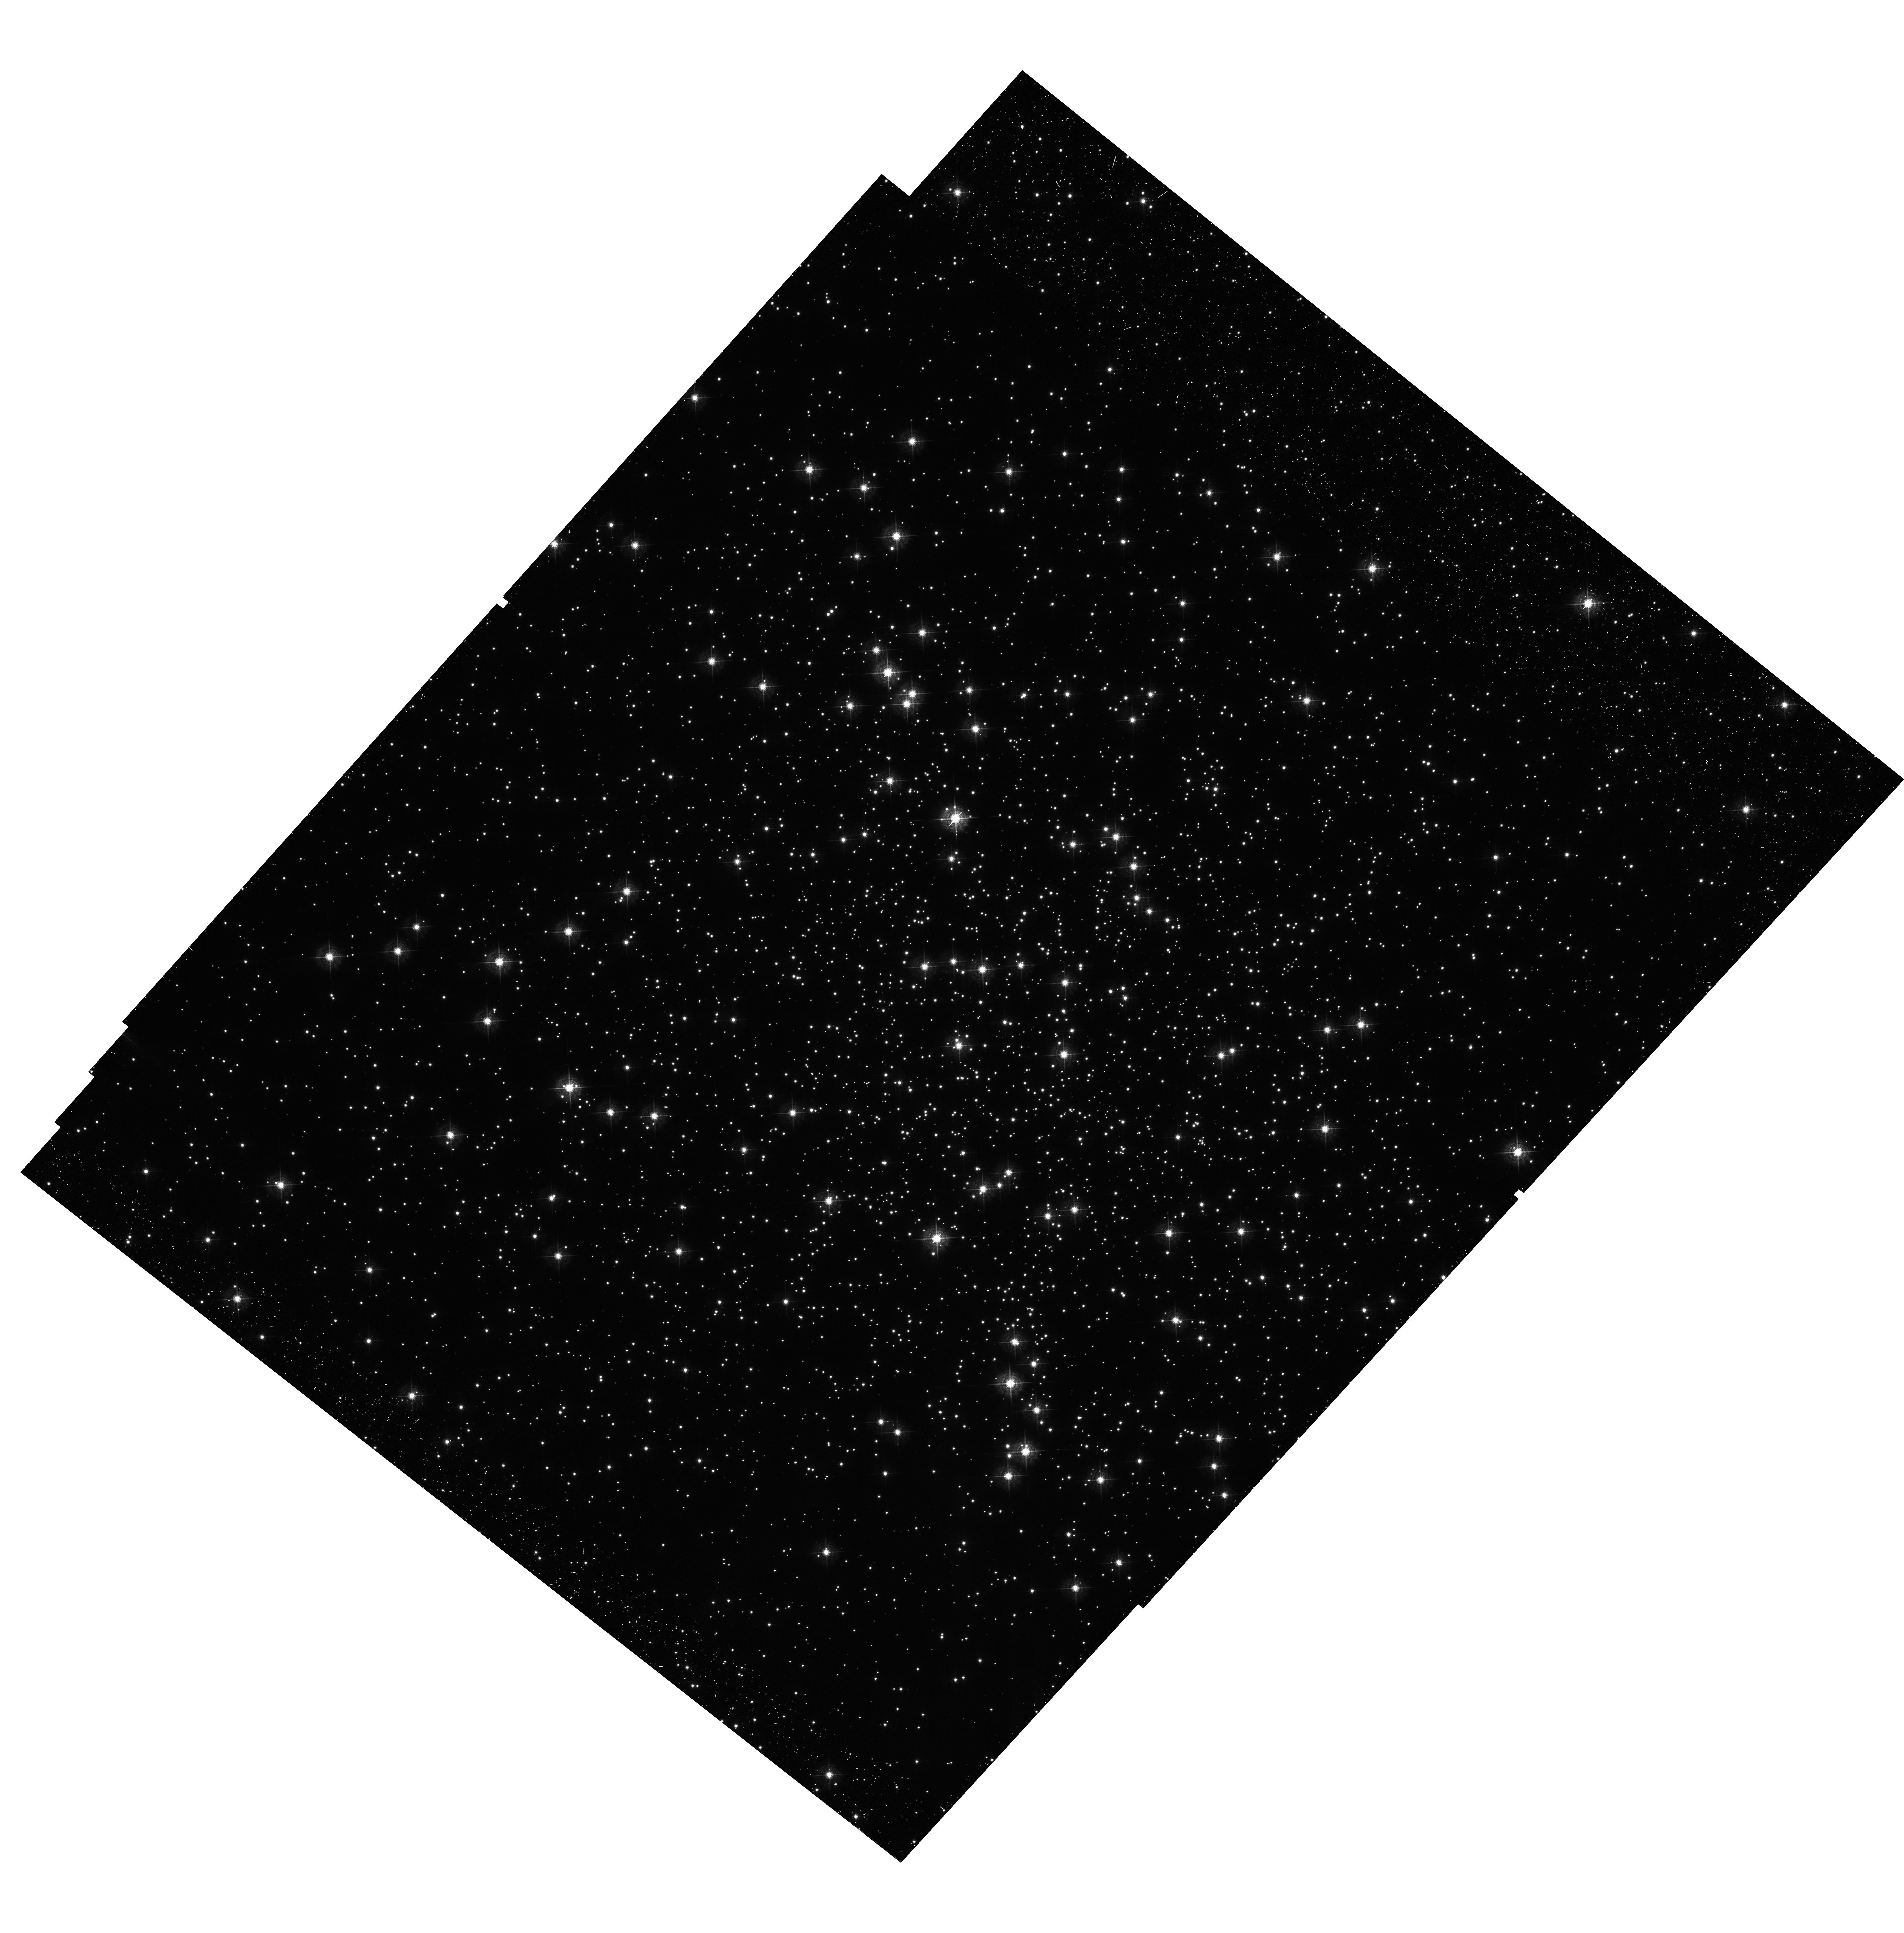
Target: M-4. Instrument: WFC3/UVIS. Filter: F467M. Exposure: 33 min. Observation ID: hst_12911_03_wfc3_uvis_f467m_ic0503

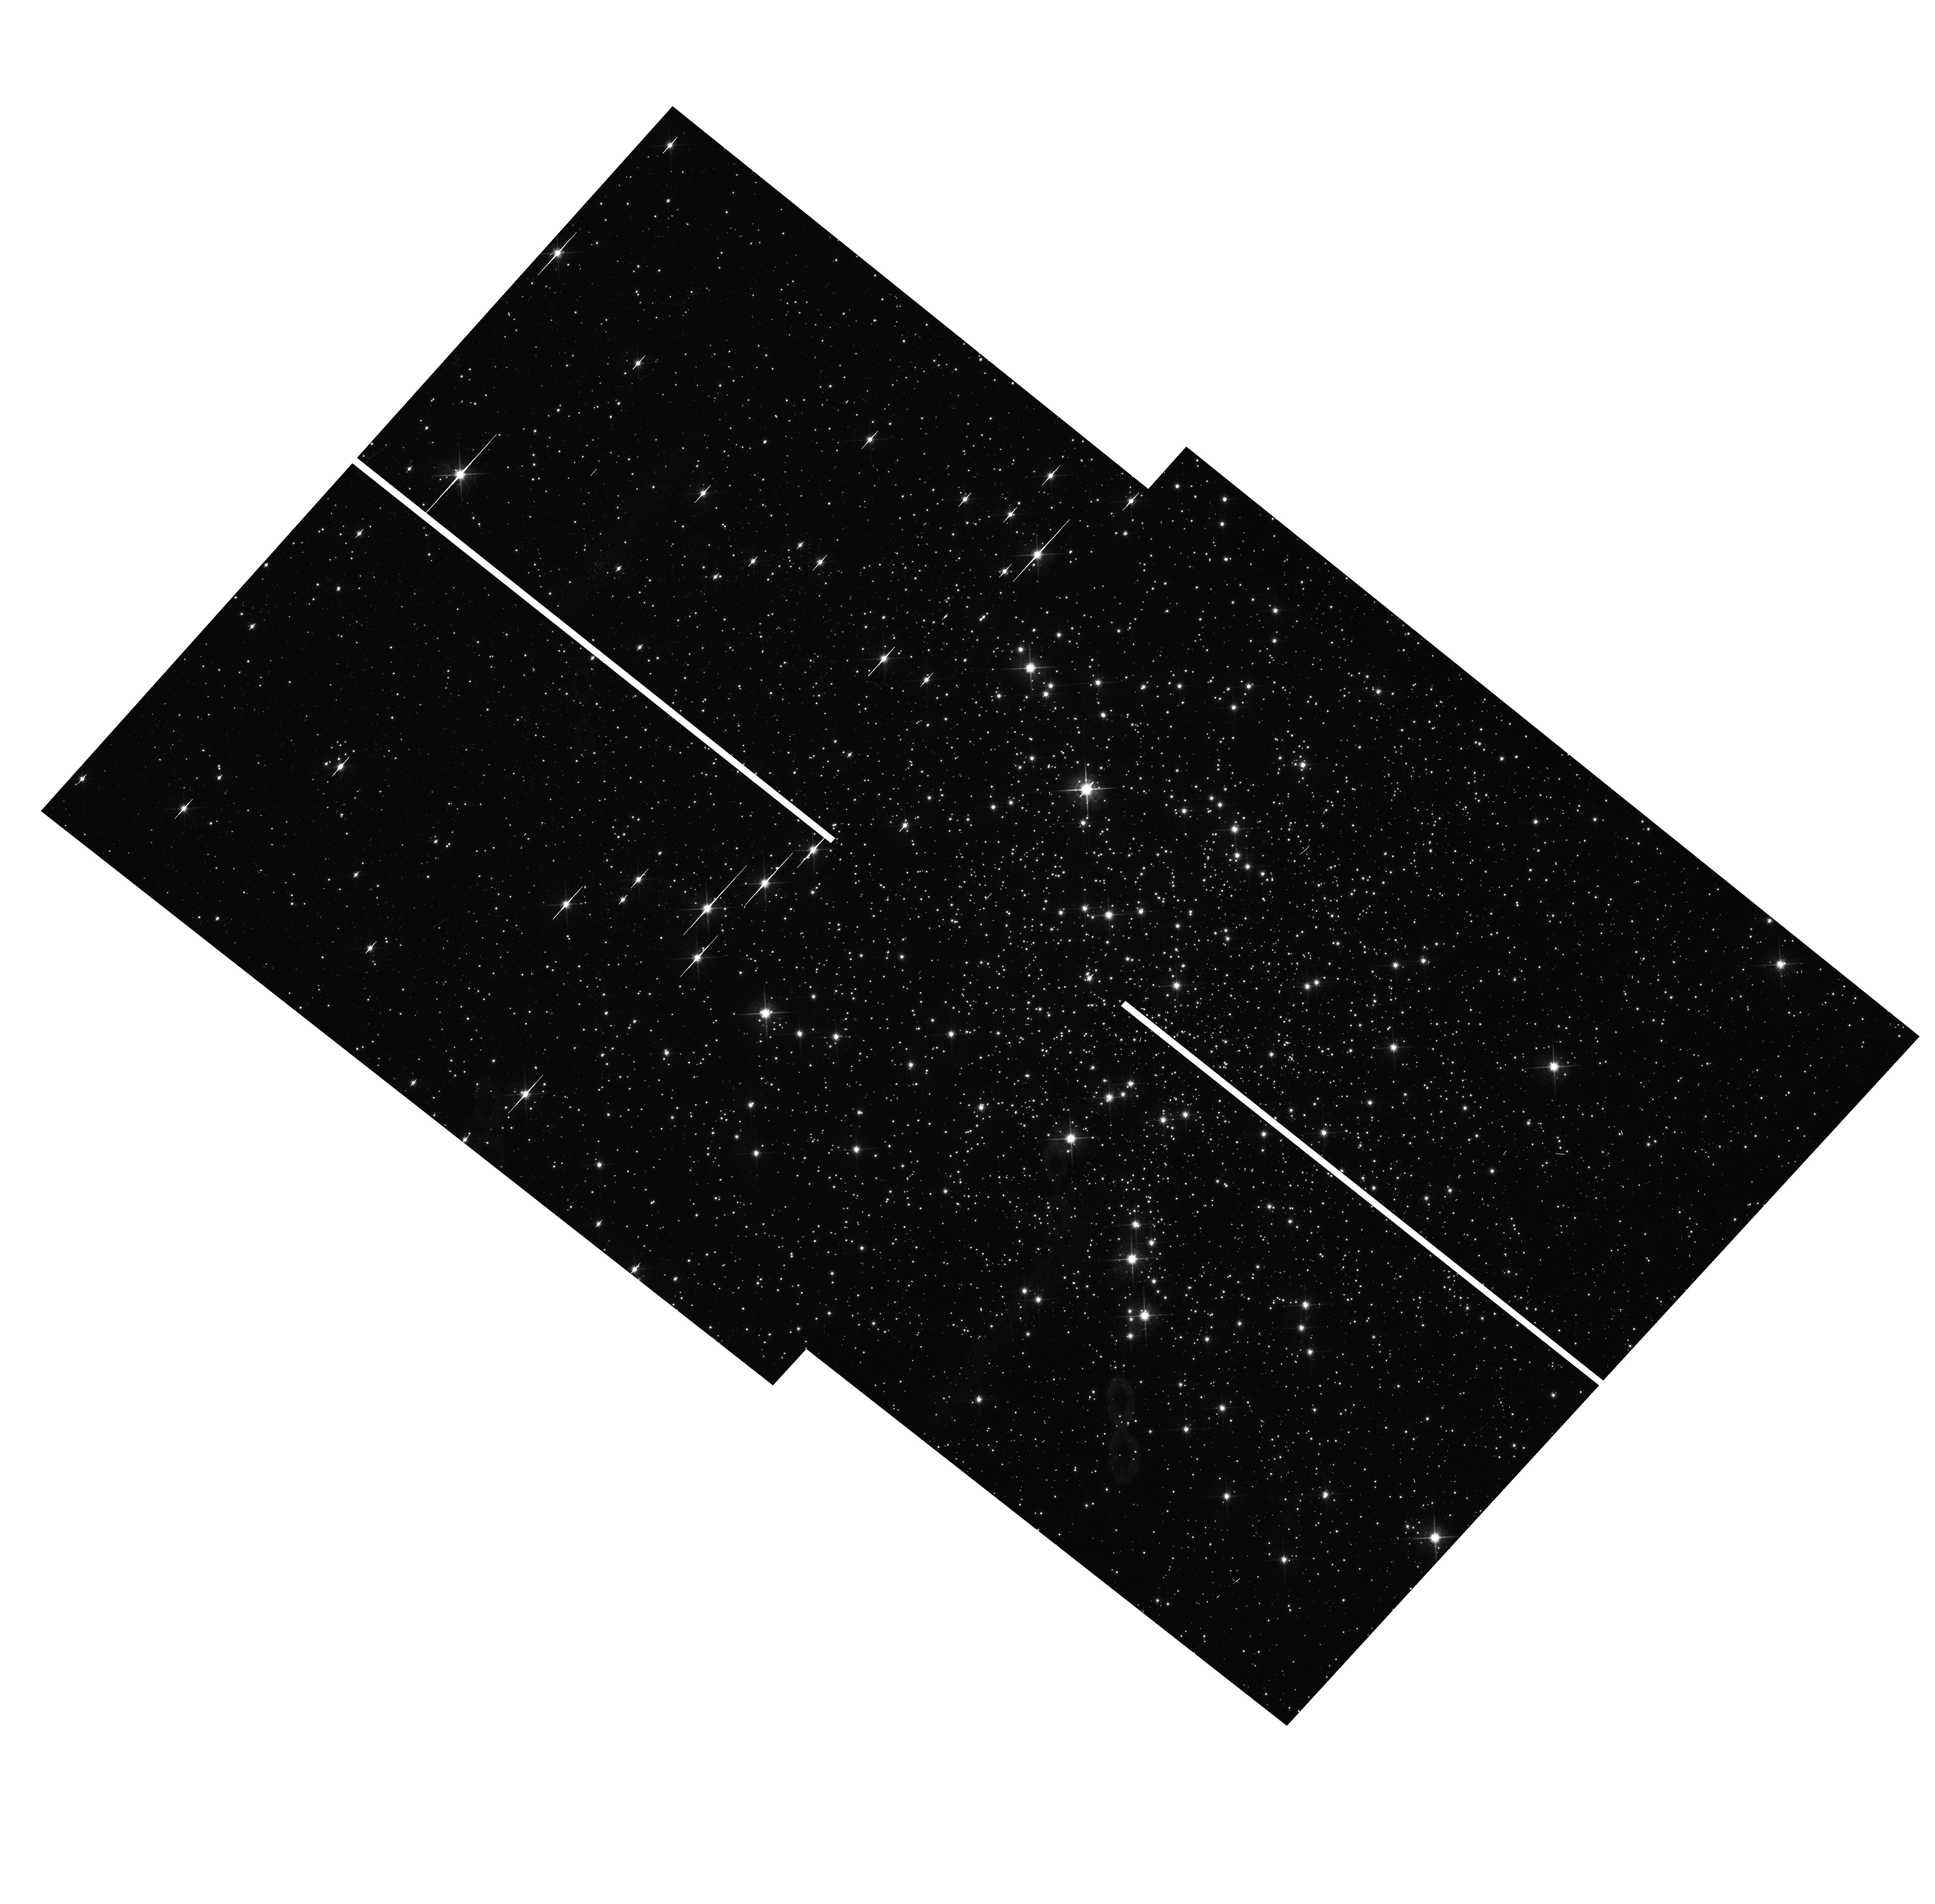
Target: M-4. Instrument: WFC3/UVIS. Filter: F775W. Exposure: 6 min. Observation ID: hst_12911_10_wfc3_uvis_f775w_ic0510

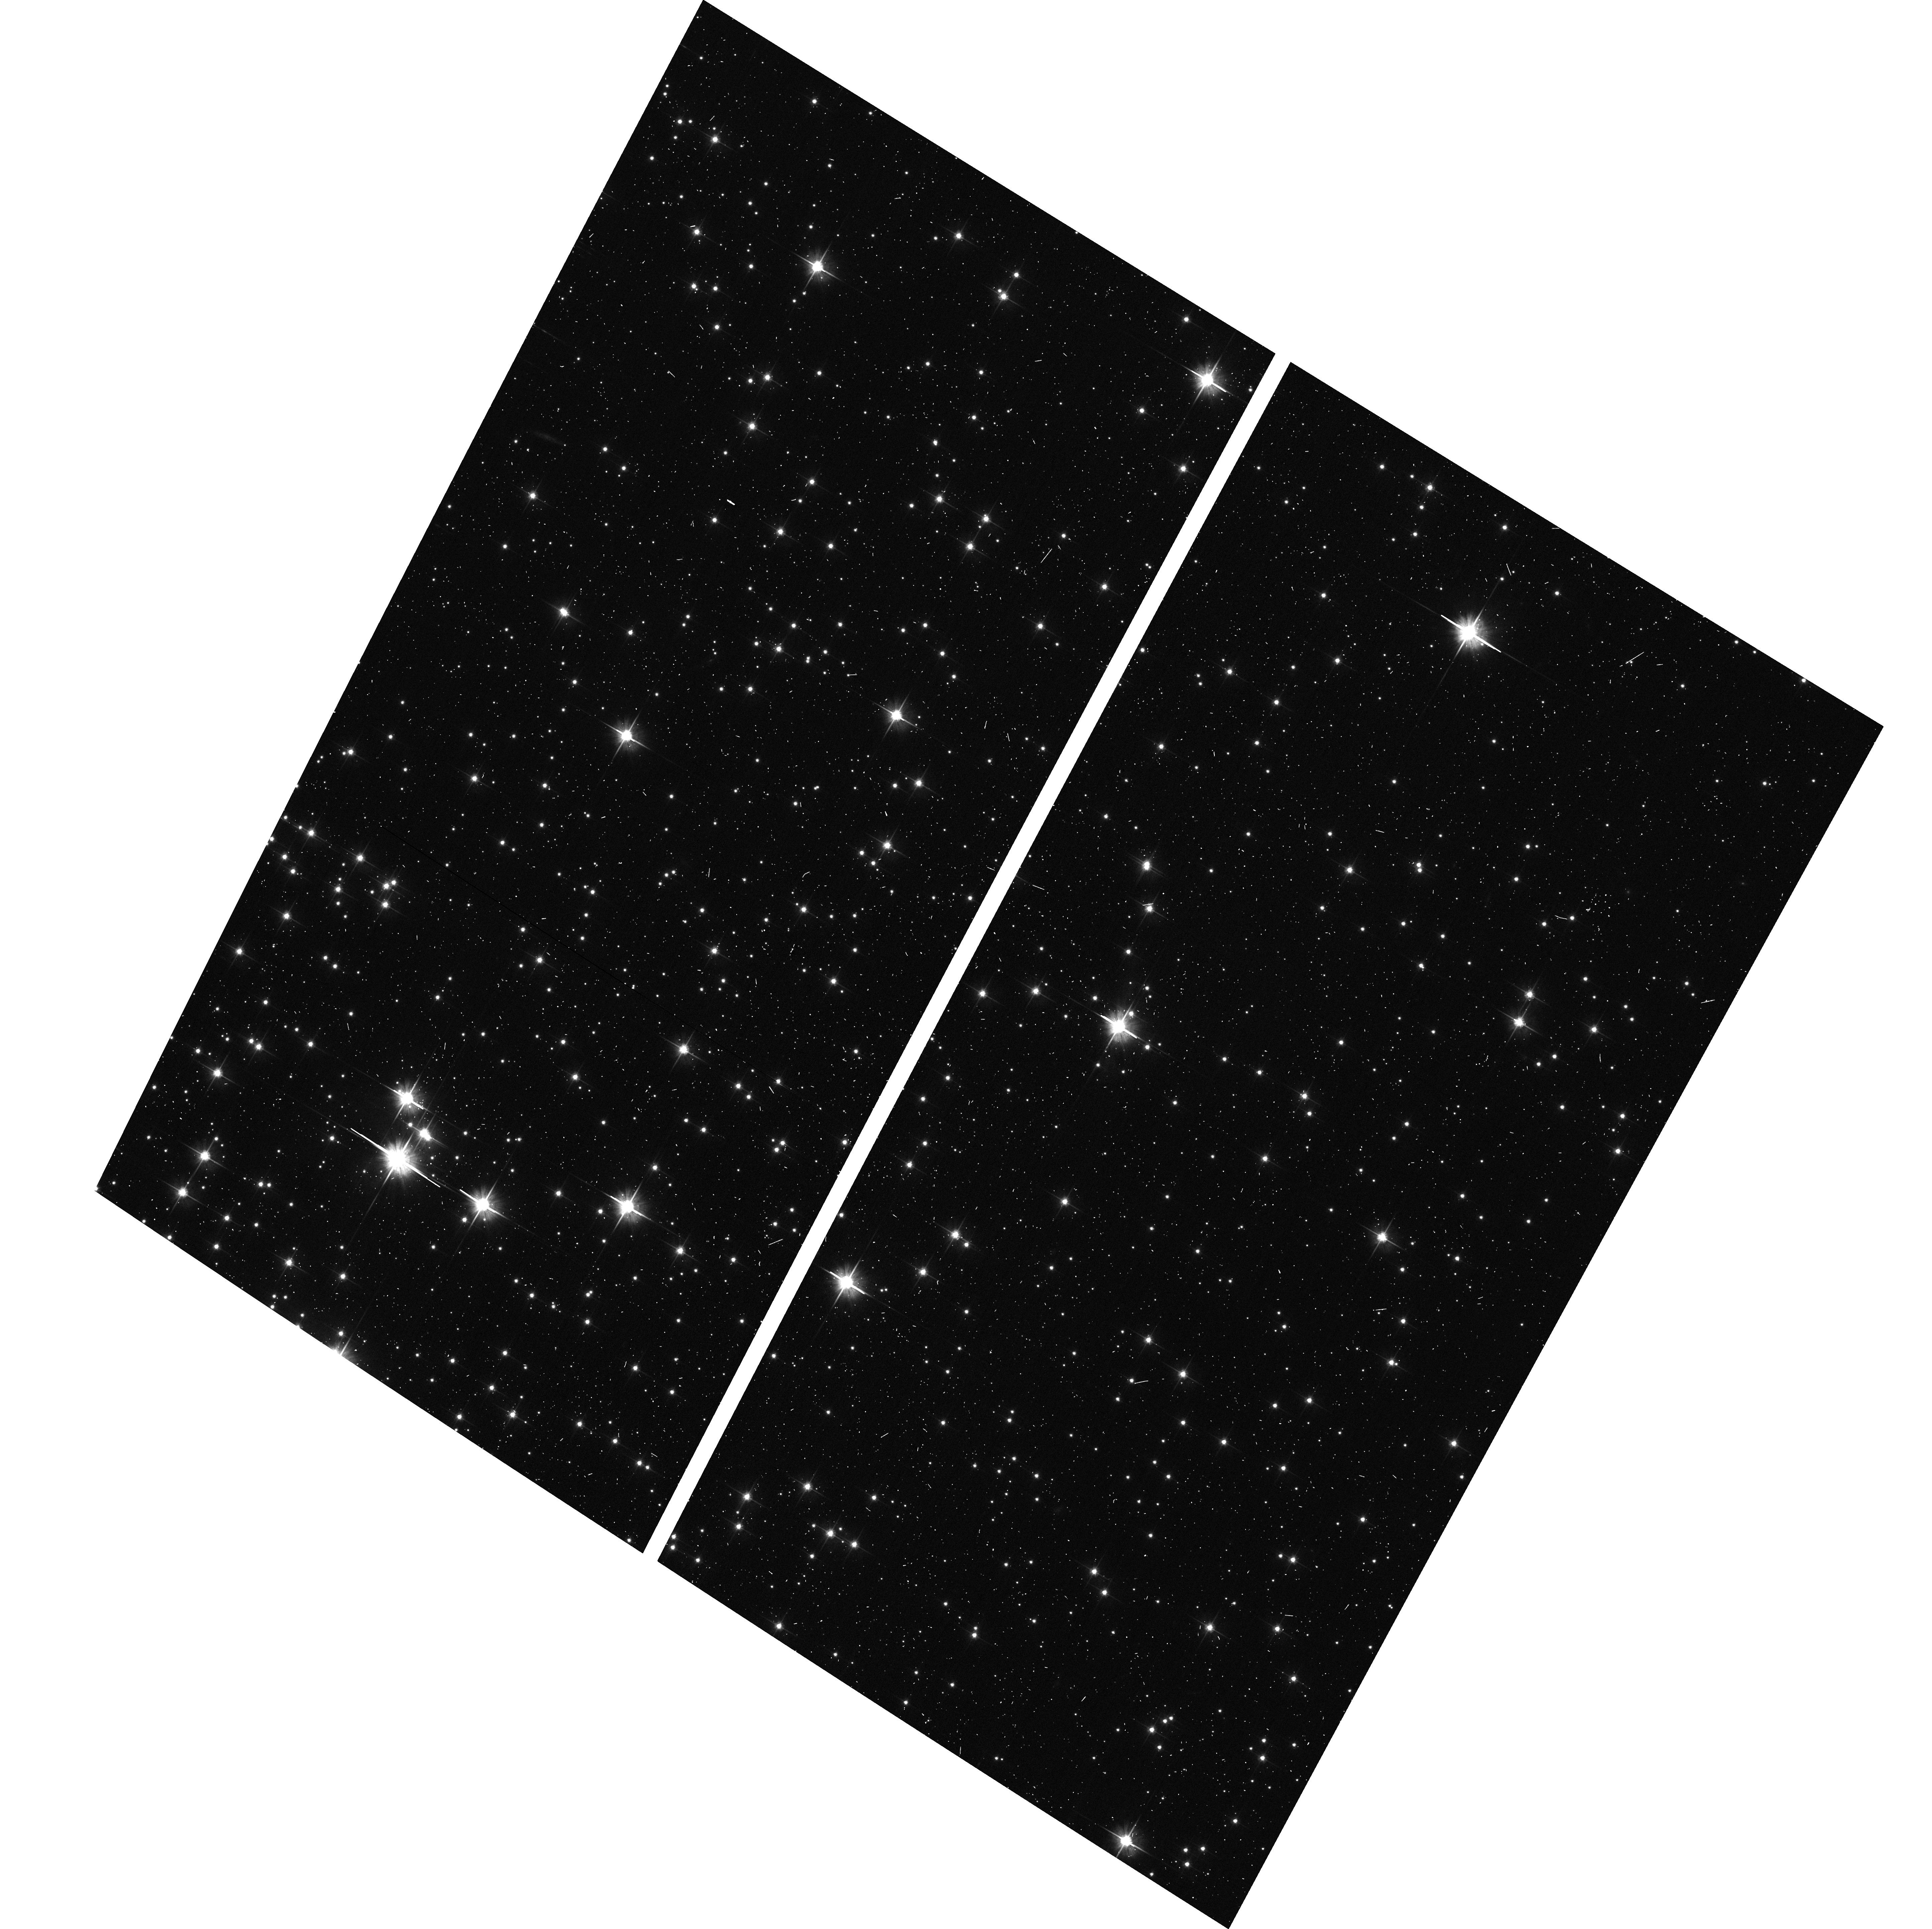
Target: M-4. Instrument: ACS/WFC. Filter: F606W. Exposure: 3 min. Observation ID: hst_12911_61_acs_wfc_f606w_jc0561

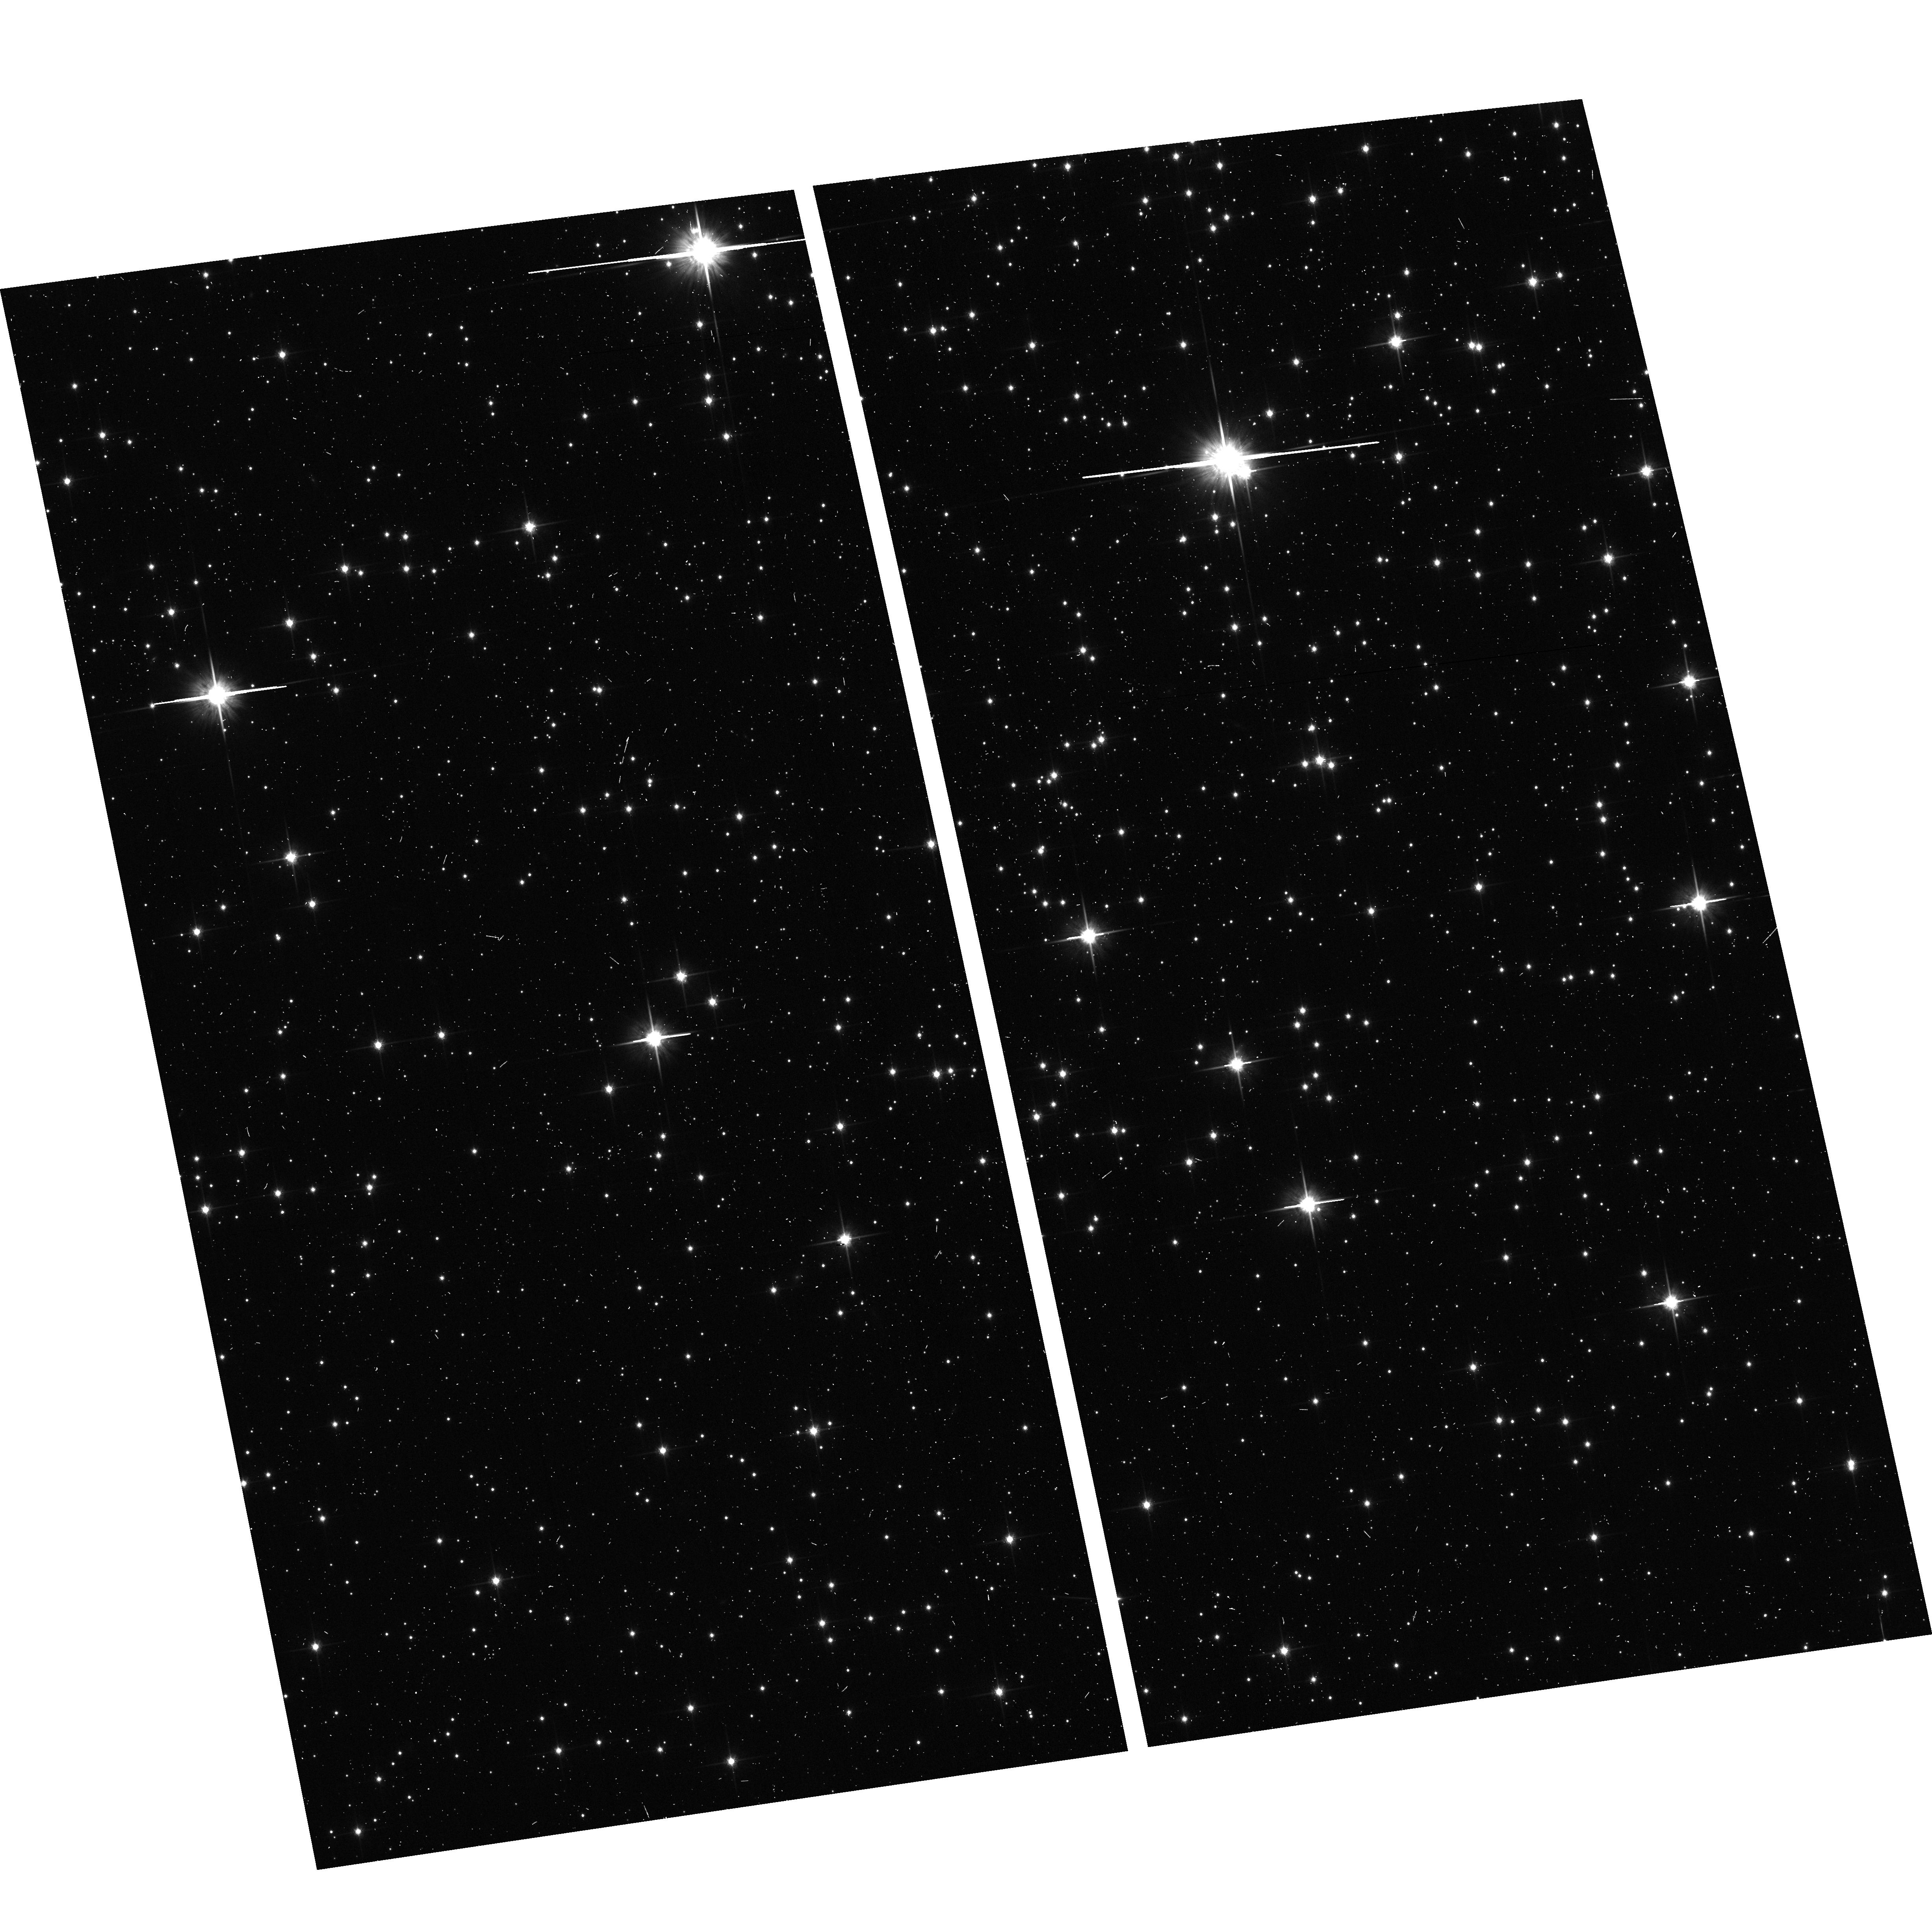
Target: M-4. Instrument: ACS/WFC. Filter: F814W. Exposure: 3 min. Observation ID: hst_12911_12_acs_wfc_f814w_jc0512

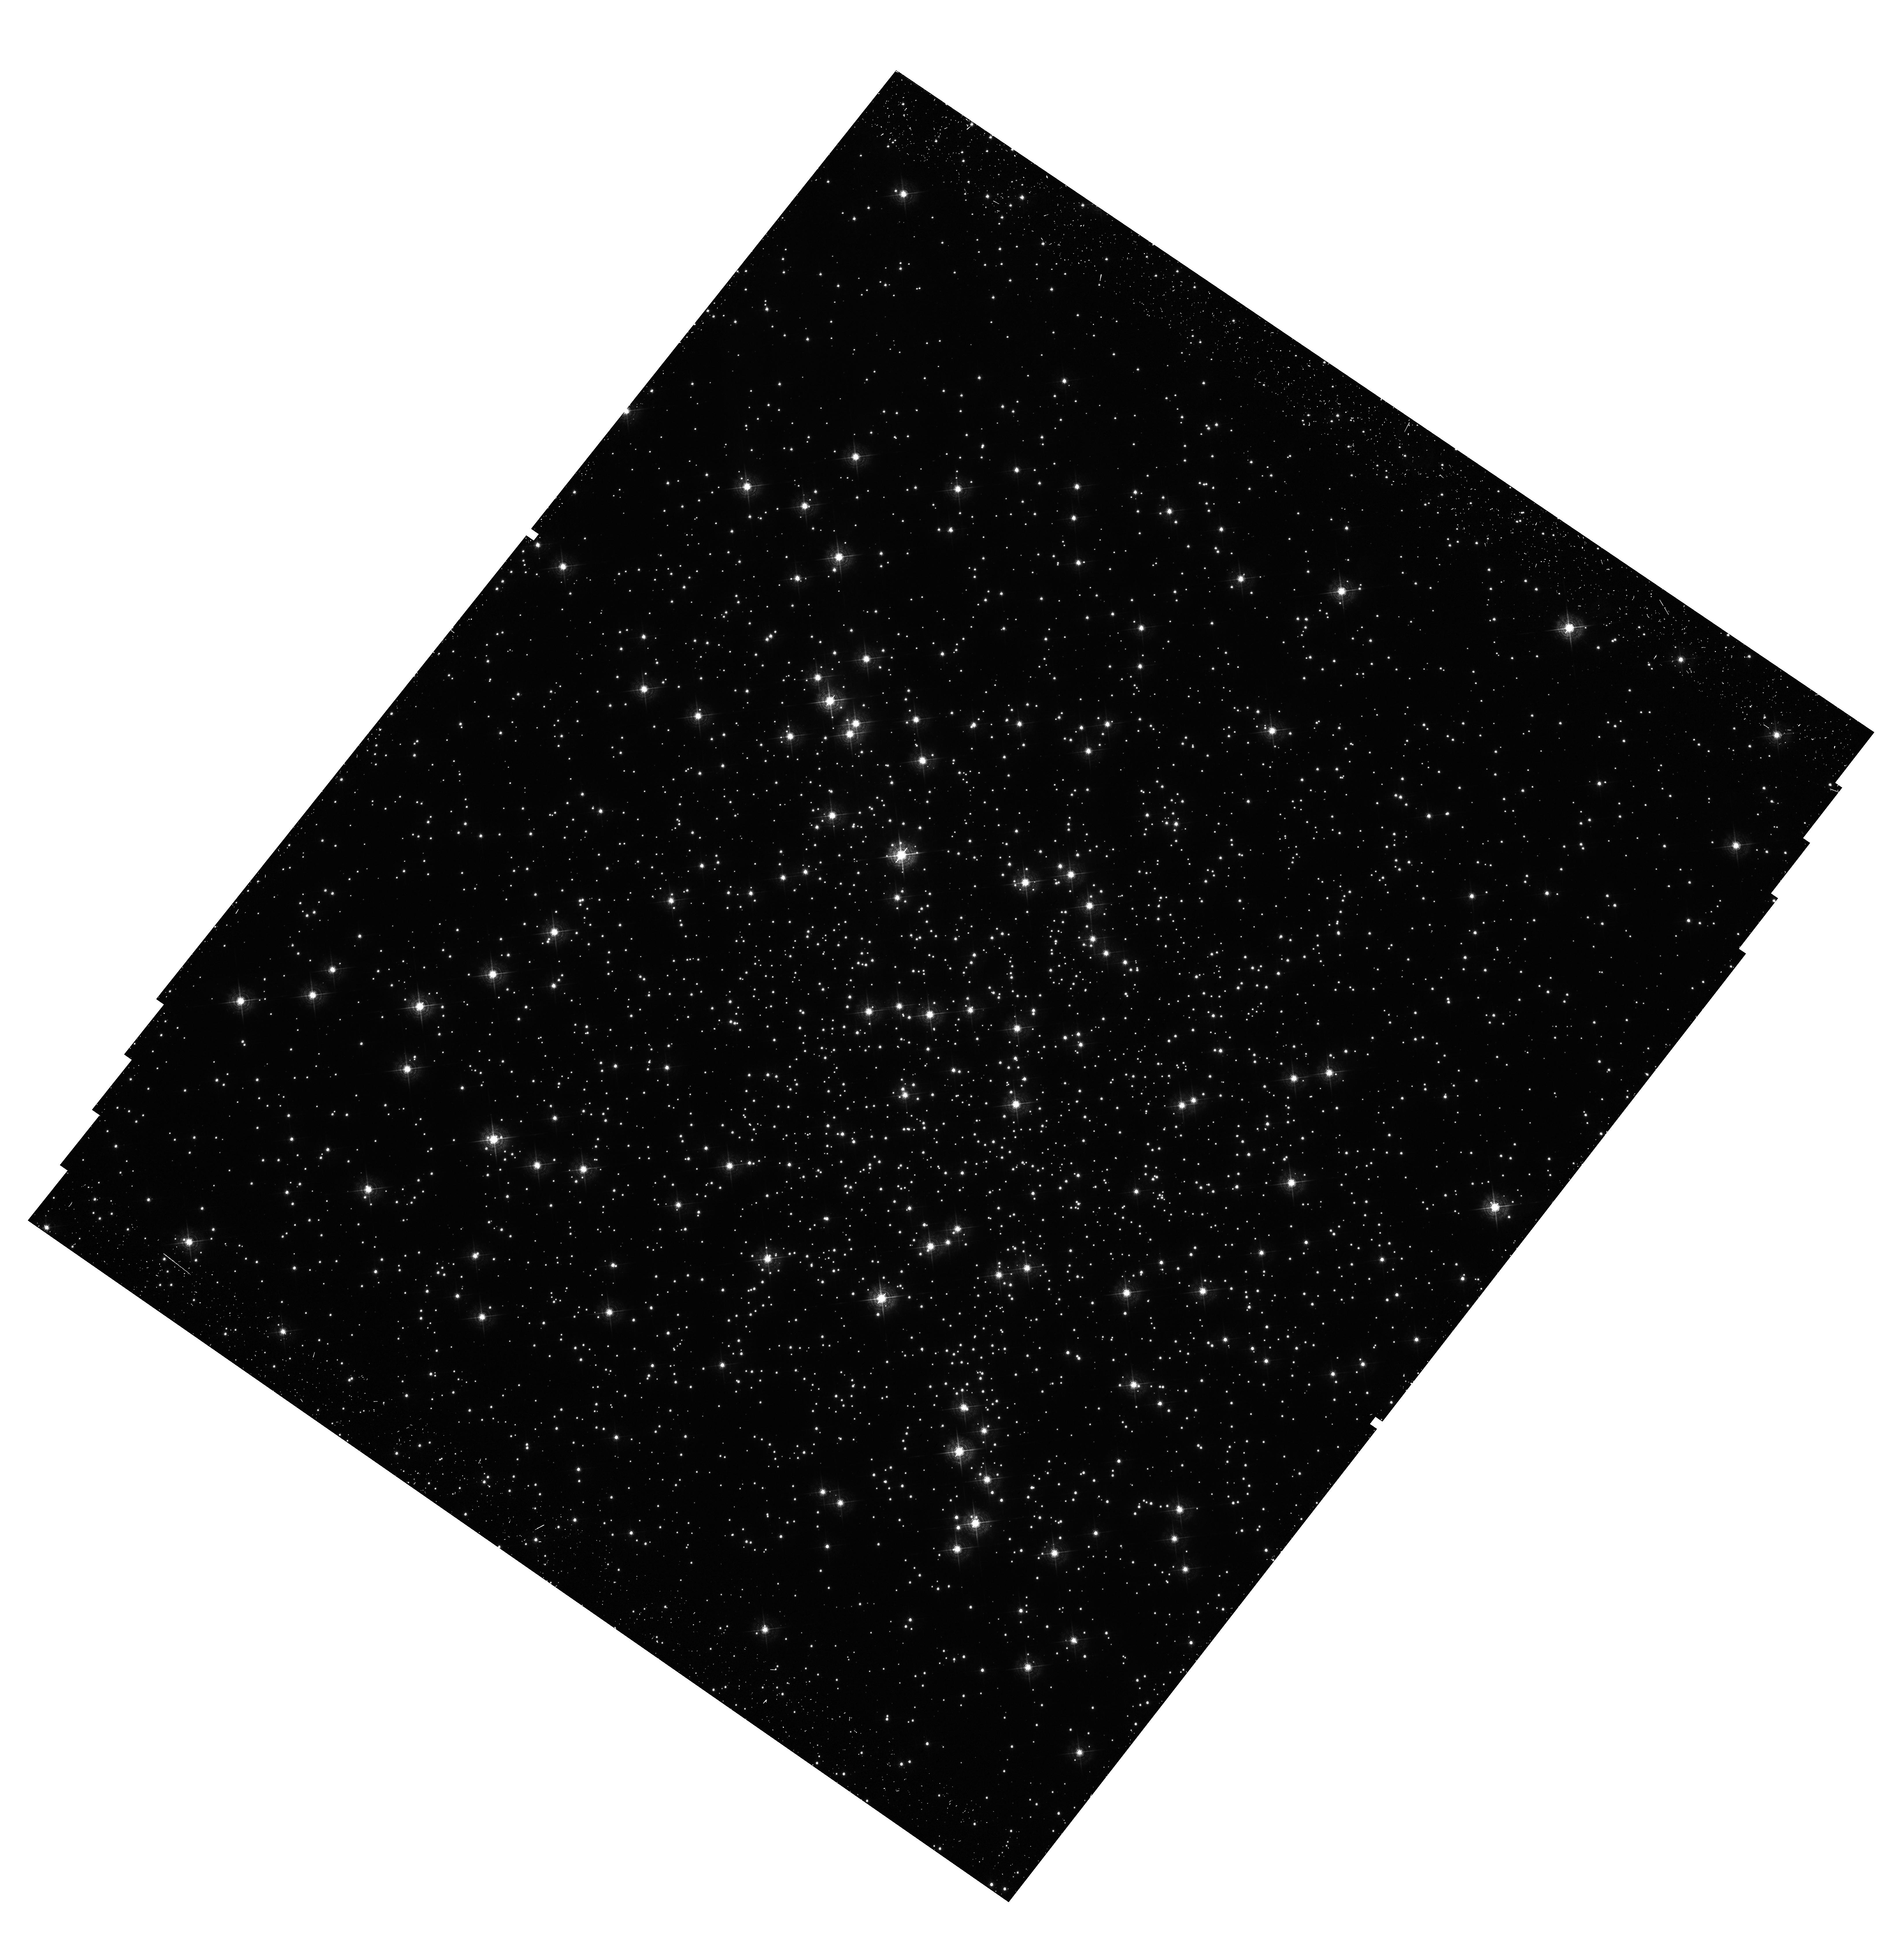
Target: M-4. Instrument: WFC3/UVIS. Filter: F467M. Exposure: 33 min. Observation ID: hst_12911_0h_wfc3_uvis_f467m_ic050h

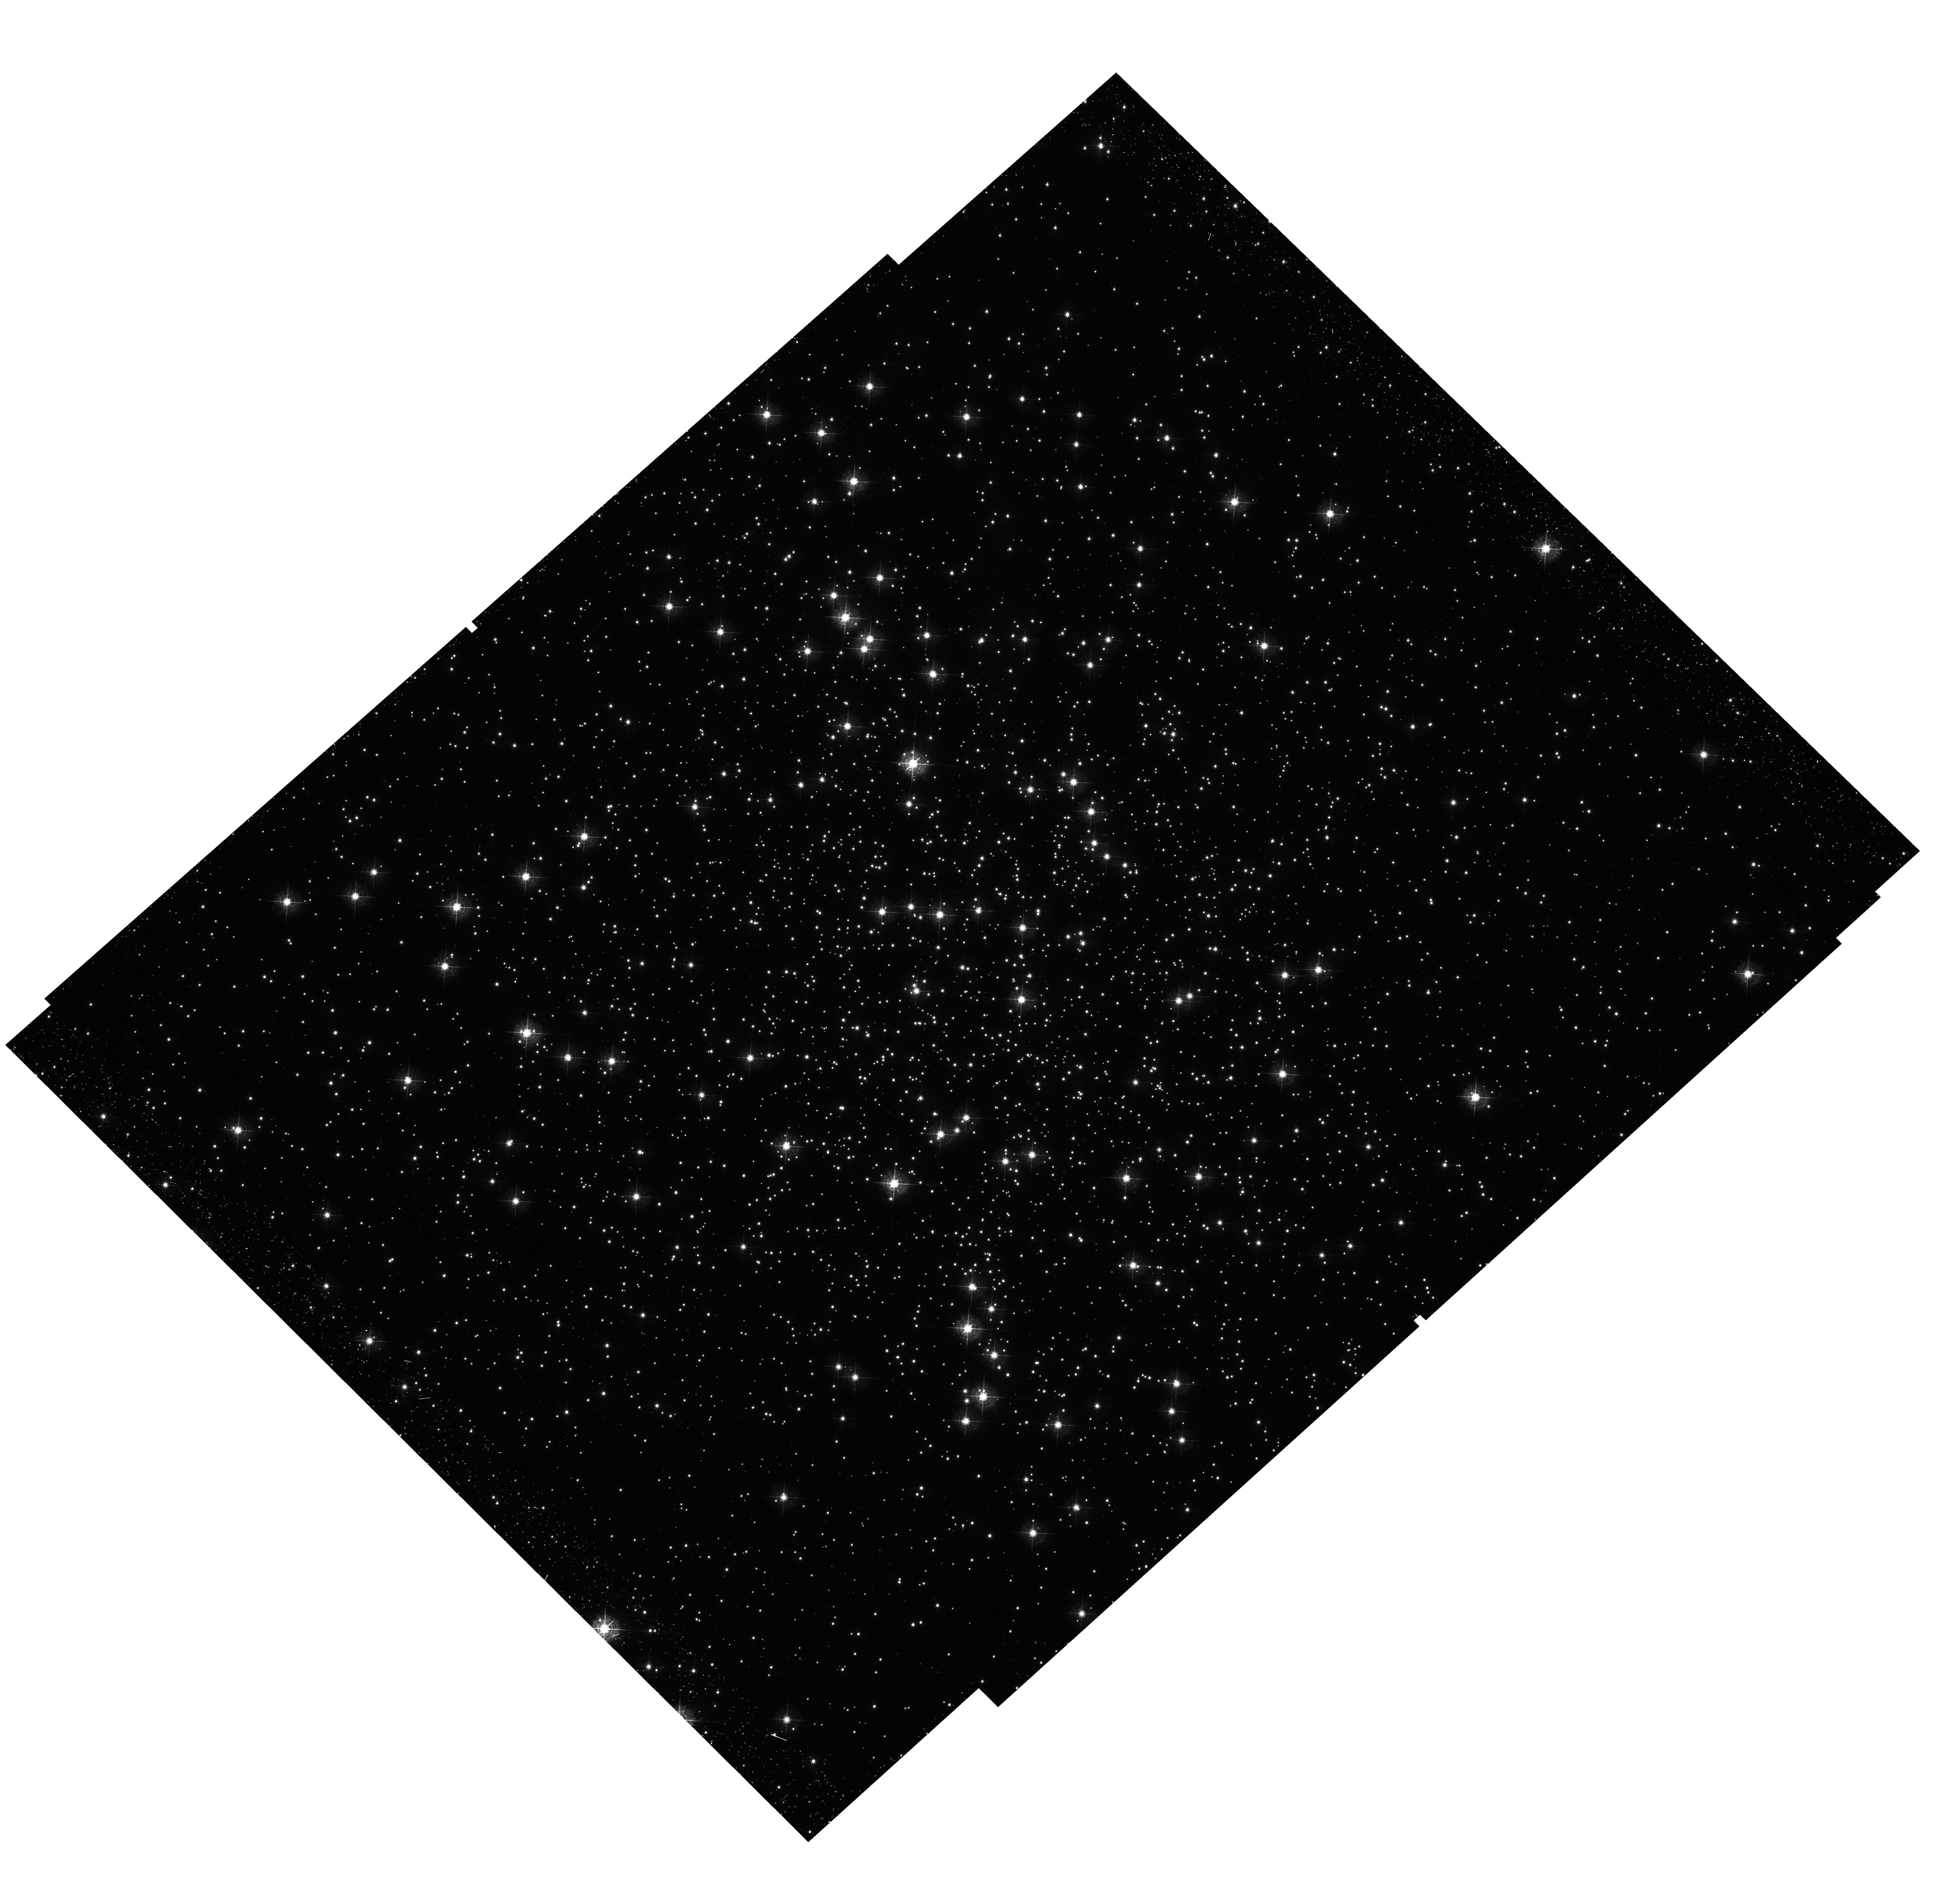
Target: M-4. Instrument: WFC3/UVIS. Filter: F467M. Exposure: 33 min. Observation ID: hst_12911_96_wfc3_uvis_f467m_ic0596

A search for binaries with massive companions in the core of the closest globular cluster M4 (PI: Bedin, Luigi R.)

We propose to constrain the number of binaries with massive companions (black holes, neutron stars, or white dwarfs) in the core of M4 by measuring the "wobble" of the bright (main-sequence) companion around the center of mass of the pair. The wobble will be measured by leveraging the high-precision spatial resolution of WFC3/UVIS with our expertise in high-accuracy astrometry on HST images. We will constrain the total number of binaries with massive companions and periods between 0.5 months < P < ~15 years. Mass segregation predicts these binaries should be strongly concentrated in the core and we will measure their radial distribution. Moreover, as a by-product, we can identify and measure the mass of a central black hole, if this cluster happens to host one. This proposal will complement other ongoing investigations on the binary population in M4, and will allow us to construct a dynamical model of the cluster to help us understand why its core is not collapsed. Stellar-mass black holes, neutron stars, and white dwarfs must form as a result of normal stellar evolution, and we have designed this program to leave no chance of failing to see their influence on their binary companions.